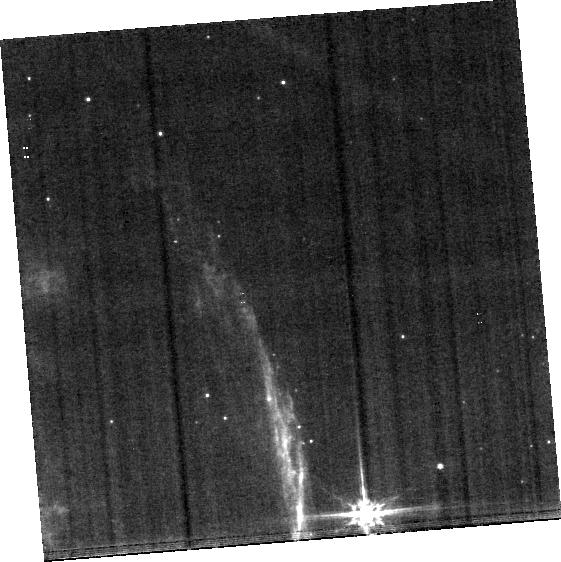
Target: BACKGROUND
Instrument: MIRI
Filter: F560W
Exposure: 22 min
Observation ID: jw01706-o002_t002_miri_f560w-brightsky

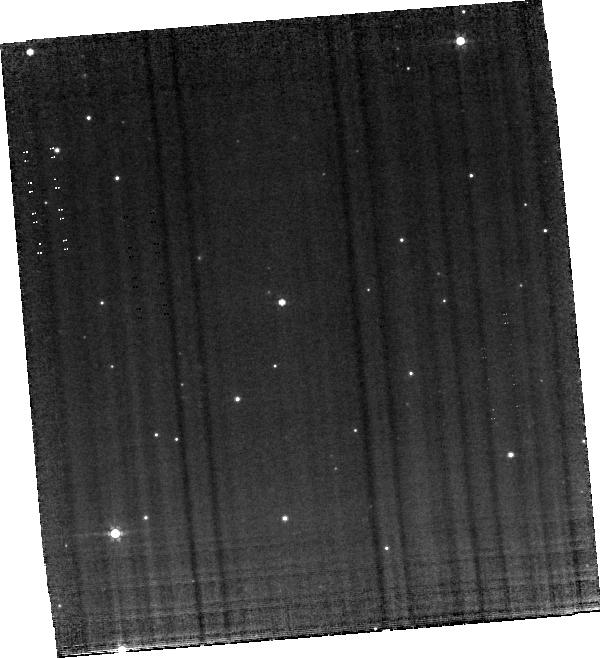
Target: HH46IRS-MIRI
Instrument: MIRI
Filter: F560W
Exposure: 4.4 h
Observation ID: jw01706-o001_t001_miri_f560w-brightsky

PROJECT-J: PROtostellar JEts Cradle Tested with JWST (PI: Nisini, Brunella)

Jets are intimately related to the process of star formation, representing the most prominent observational phenomenon during the early protostellar stage. However, little is known about their powering mechanism at the time of their formation, i.e. in embedded (Class0/I) sources, mostly due to the lack of sensitivity and angular resolution at IR wavelengths. We propose here to obtain spectral maps with MIRI and NIRSpec of the inner region of the HH46 IRS protostellar system, a well-studied, prototypical example of a jet surrounded by a cavity excavated by a wide-angle flow. With these observations, we will probe the deeply embedded HH46 outflow engine with the same accuracy as has been achieved with HST in evolved T Tauri jets. A variety of atomic and molecular lines will be detected in the covered spectral range. They will be used to provide a full characterisation of the innermost jet structure and connect it to the wide angle flow impinging on the cavity walls. These observations will also yield insight into the other components of the system, i.e. the proto-star itself and its accretion disk, providing, for the first time, a full picture of the star-disk interaction region well before planetary systems are formed.